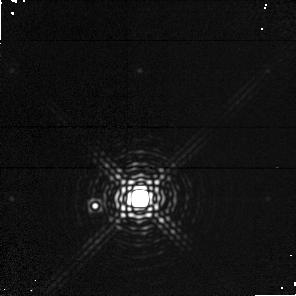
Target: CD-337795
Instrument: NICMOS/NIC1
Filter: F190N
Exposure: 9 min
Observation ID: n4uv04020

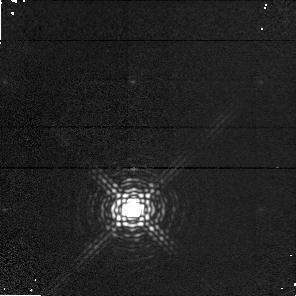
Target: TWHYA
Instrument: NICMOS/NIC1
Filter: F164N
Exposure: 7 min
Observation ID: n4uv02010

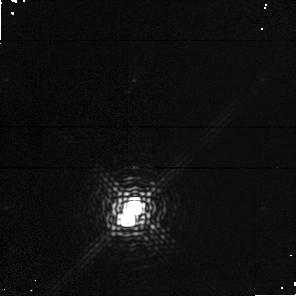
Target: CD-298887
Instrument: NICMOS/NIC1
Filter: F164N
Exposure: 7 min
Observation ID: n4uv01010

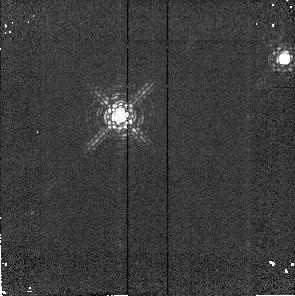
Target: USNO-21
Instrument: NICMOS/NIC2
Filter: F215N
Exposure: 1 min
Observation ID: n4uv05030

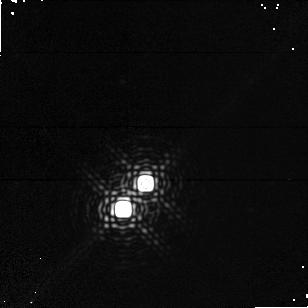
Target: HEN3-600
Instrument: NICMOS/NIC1
Filter: F190N
Exposure: 9 min
Observation ID: n4uv03020

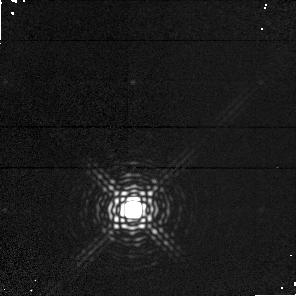
Target: TWHYA
Instrument: NICMOS/NIC1
Filter: F190N
Exposure: 9 min
Observation ID: n4uv02020

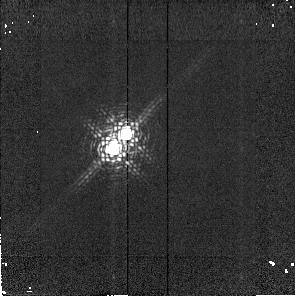
Target: HEN3-600
Instrument: NICMOS/NIC2
Filter: F215N
Exposure: 1 min
Observation ID: n4uv03050

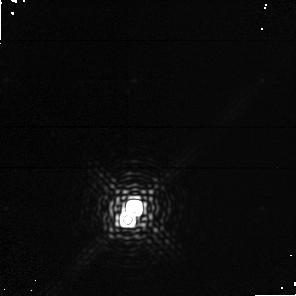
Target: CD-298887
Instrument: NICMOS/NIC1
Filter: F190N
Exposure: 9 min
Observation ID: n4uv01020

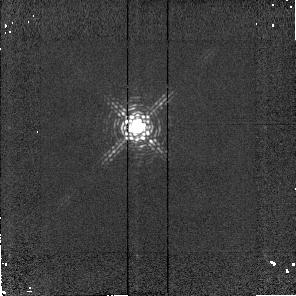
Target: TWHYA
Instrument: NICMOS/NIC2
Filter: F215N
Exposure: 1 min
Observation ID: n4uv02040

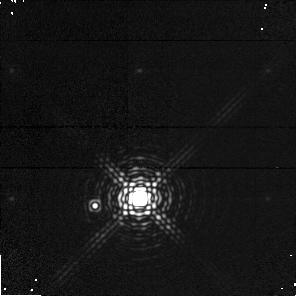
Target: CD-337795
Instrument: NICMOS/NIC1
Filter: F164N
Exposure: 7 min
Observation ID: n4uv04010

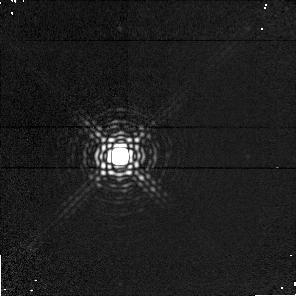
Target: USNO-21
Instrument: NICMOS/NIC1
Filter: F190N
Exposure: 9 min
Observation ID: n4uv05020

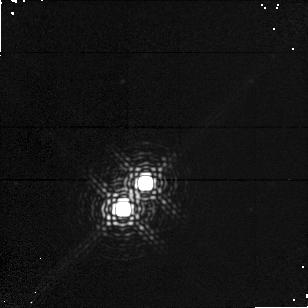
Target: HEN3-600
Instrument: NICMOS/NIC1
Filter: F164N
Exposure: 7 min
Observation ID: n4uv03010

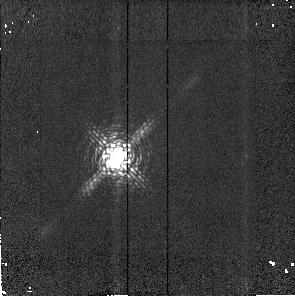
Target: CD-298887
Instrument: NICMOS/NIC2
Filter: F215N
Exposure: 1 min
Observation ID: n4uv01050

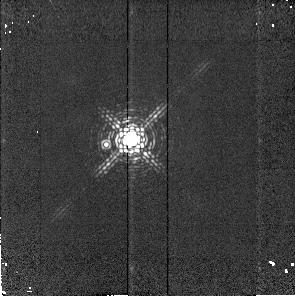
Target: CD-337795
Instrument: NICMOS/NIC2
Filter: F215N
Exposure: 1 min
Observation ID: n4uv04030

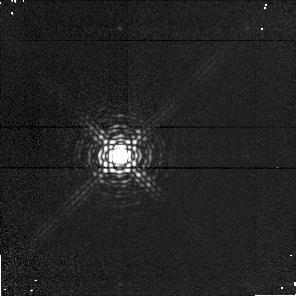
Target: USNO-21
Instrument: NICMOS/NIC1
Filter: F164N
Exposure: 7 min
Observation ID: n4uv05010

A Search for Extrasolar Giant Planets in the Nearby TW Hya Association (PI: Weintraub, David A.)

One of the primary goals of NASA's mission is the identification of formed and nascent planetary systems. As the nature of giant planets is to cool off quickly as they age, the best stars around which to search for extrasolar giant planets (EGPs) are nearby pre-main sequence (PMS) stars. In this proposal, we identify a unique opportunity for pursuing these goals: we have identified a cluster of five T Tauri stars (TTS) only 39-60 pc from Earth. These stars are at least three times closer than any previously identified TTS. We request time to carry out a three-filter (F164N, F190N, F215N) observing program designed to detect EGPs and brown dwarfs (BDs) around four of these stars by comparison of the observations with model predictions of H_2 absorption in the atmospheres of cool, gaseous objects. Because these stars are only ~20 MY old, any associated EGPs and BDs intrinsically will be 3^m-6^m brighter than similar objects of ages 0.1-1.0 Gyr (e.g., those in the Pleiades or Hyades clusters); and by virtue of the proximity of these stars, such objects will be brighter by ~3^m in comparision to young EGPs and BDs in the next closest clusters of PMS stars. In addition, by virtue of their proximity, we have the unprecedented opportunity to image substellar objects within 20 AU of these TTS. This is the region of space not accessible to the GTO programs of coronagraphic imaging of three of these stars yet it is an accessible region for these stars and is a region of fundamental importance for planetary formation.